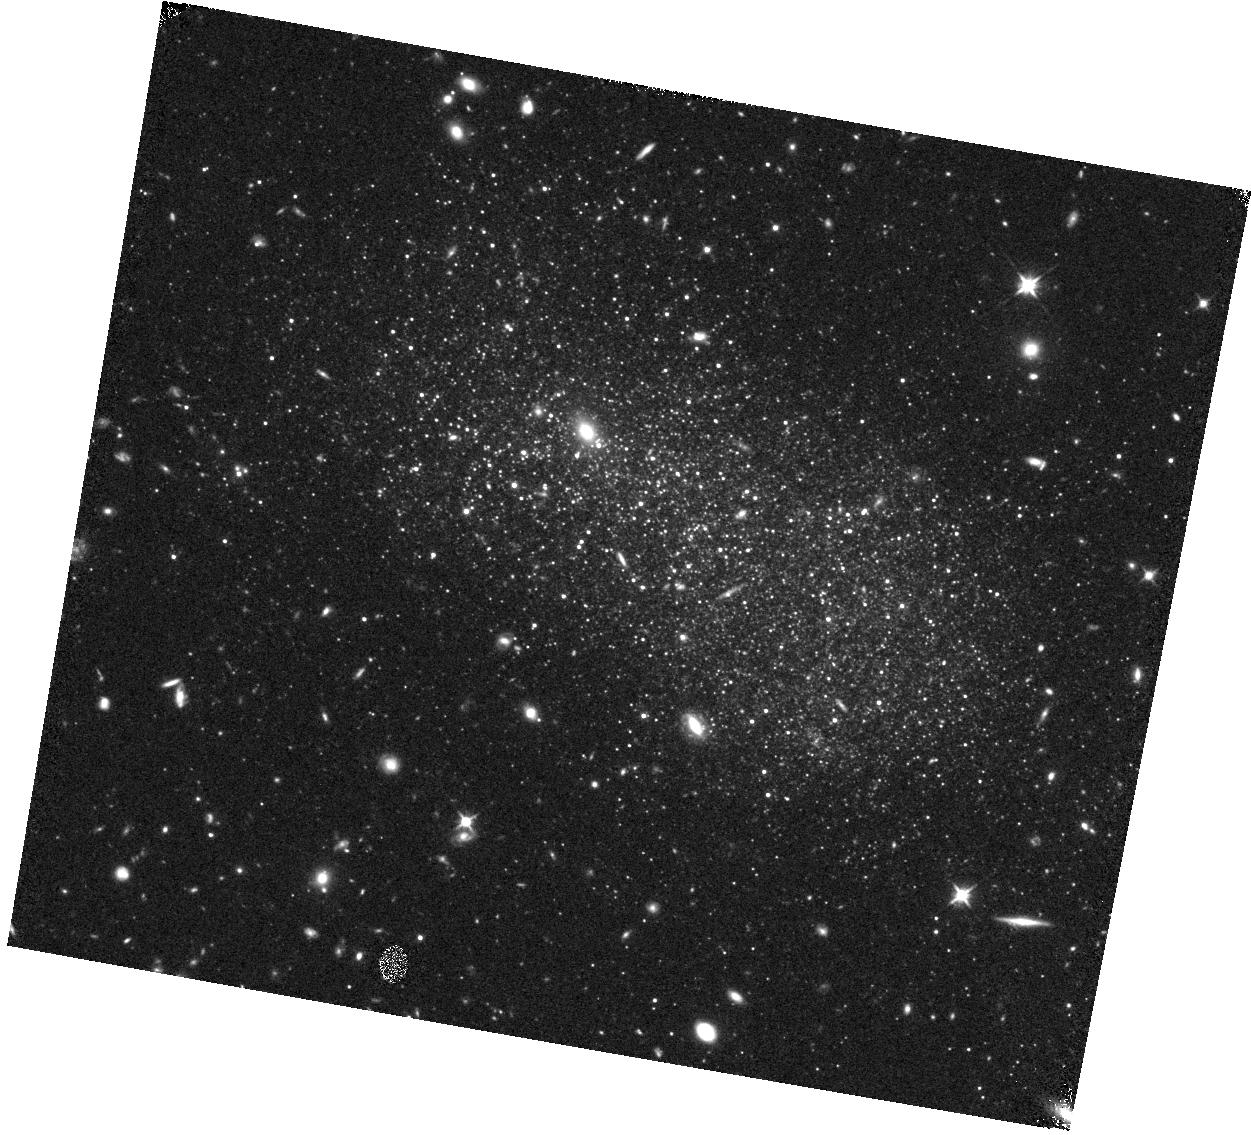
Target: F575-3. Instrument: WFC3/IR. Filter: F110W. Exposure: 22 min. Observation ID: hst_15427_04_wfc3_ir_f110w_idr504

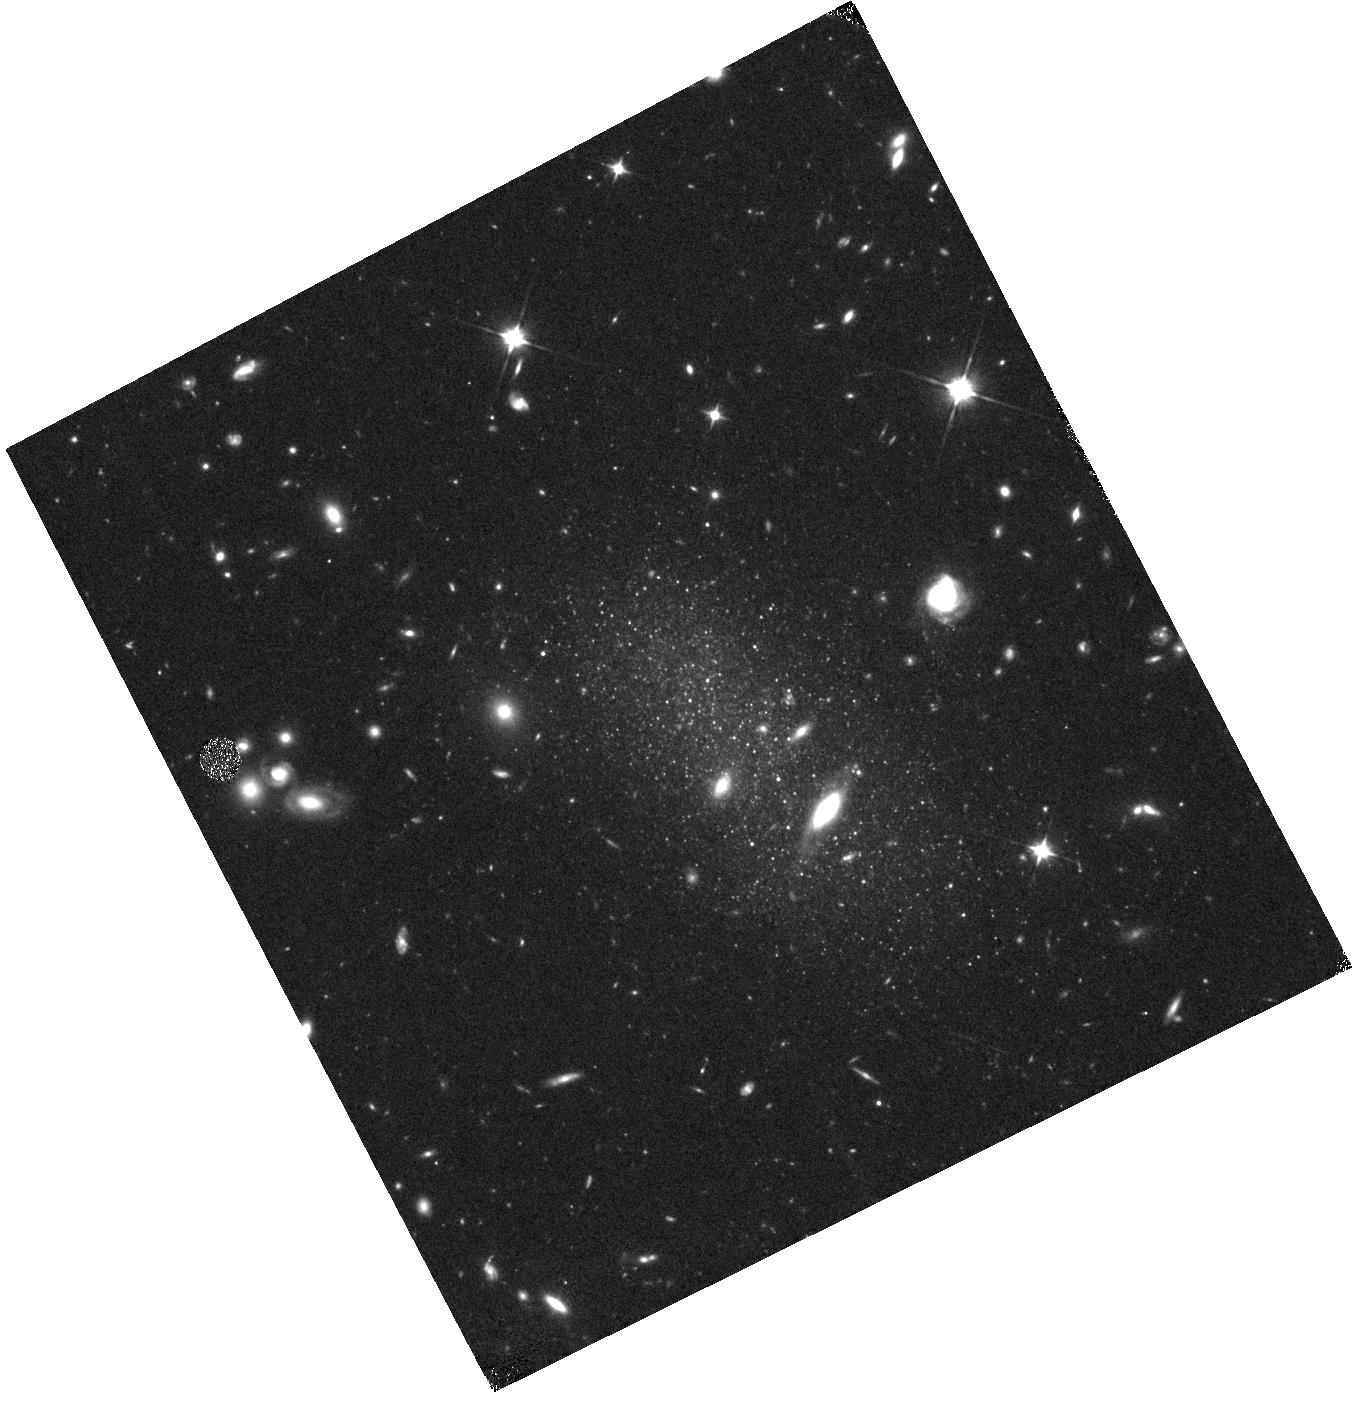
Target: F615-1. Instrument: WFC3/IR. Filter: F110W. Exposure: 22 min. Observation ID: hst_15427_07_wfc3_ir_f110w_idr507

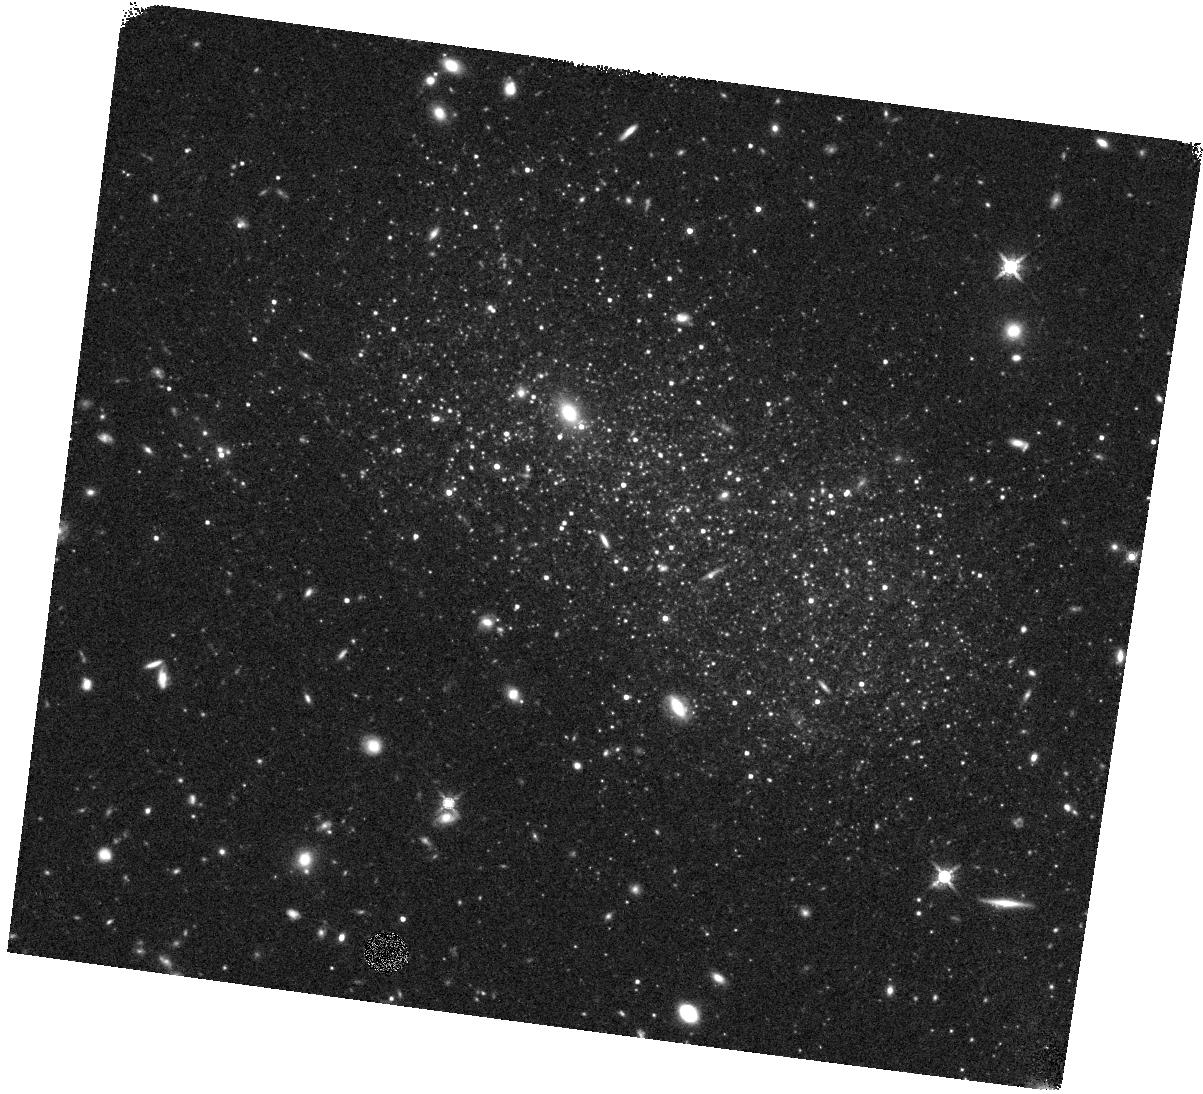
Target: F575-3. Instrument: WFC3/IR. Filter: F160W. Exposure: 23 min. Observation ID: hst_15427_03_wfc3_ir_f160w_idr503

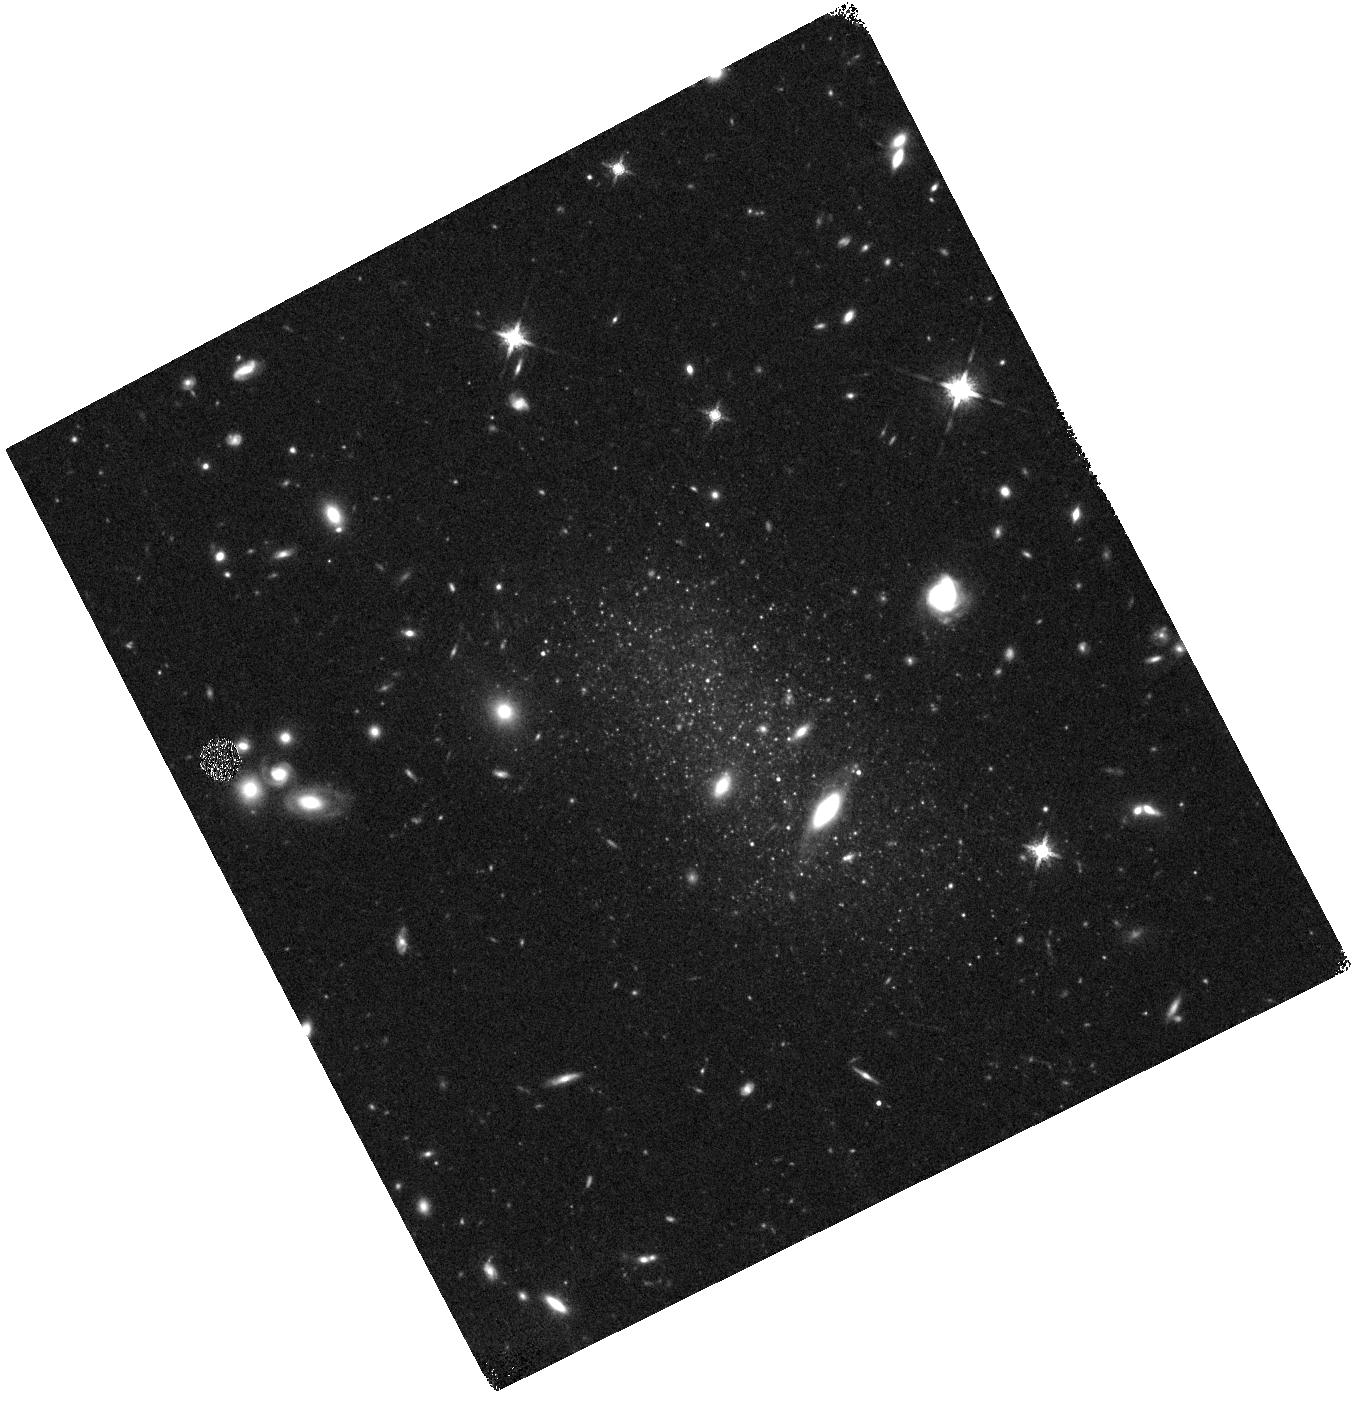
Target: F615-1. Instrument: WFC3/IR. Filter: F160W. Exposure: 23 min. Observation ID: hst_15427_07_wfc3_ir_f160w_idr507

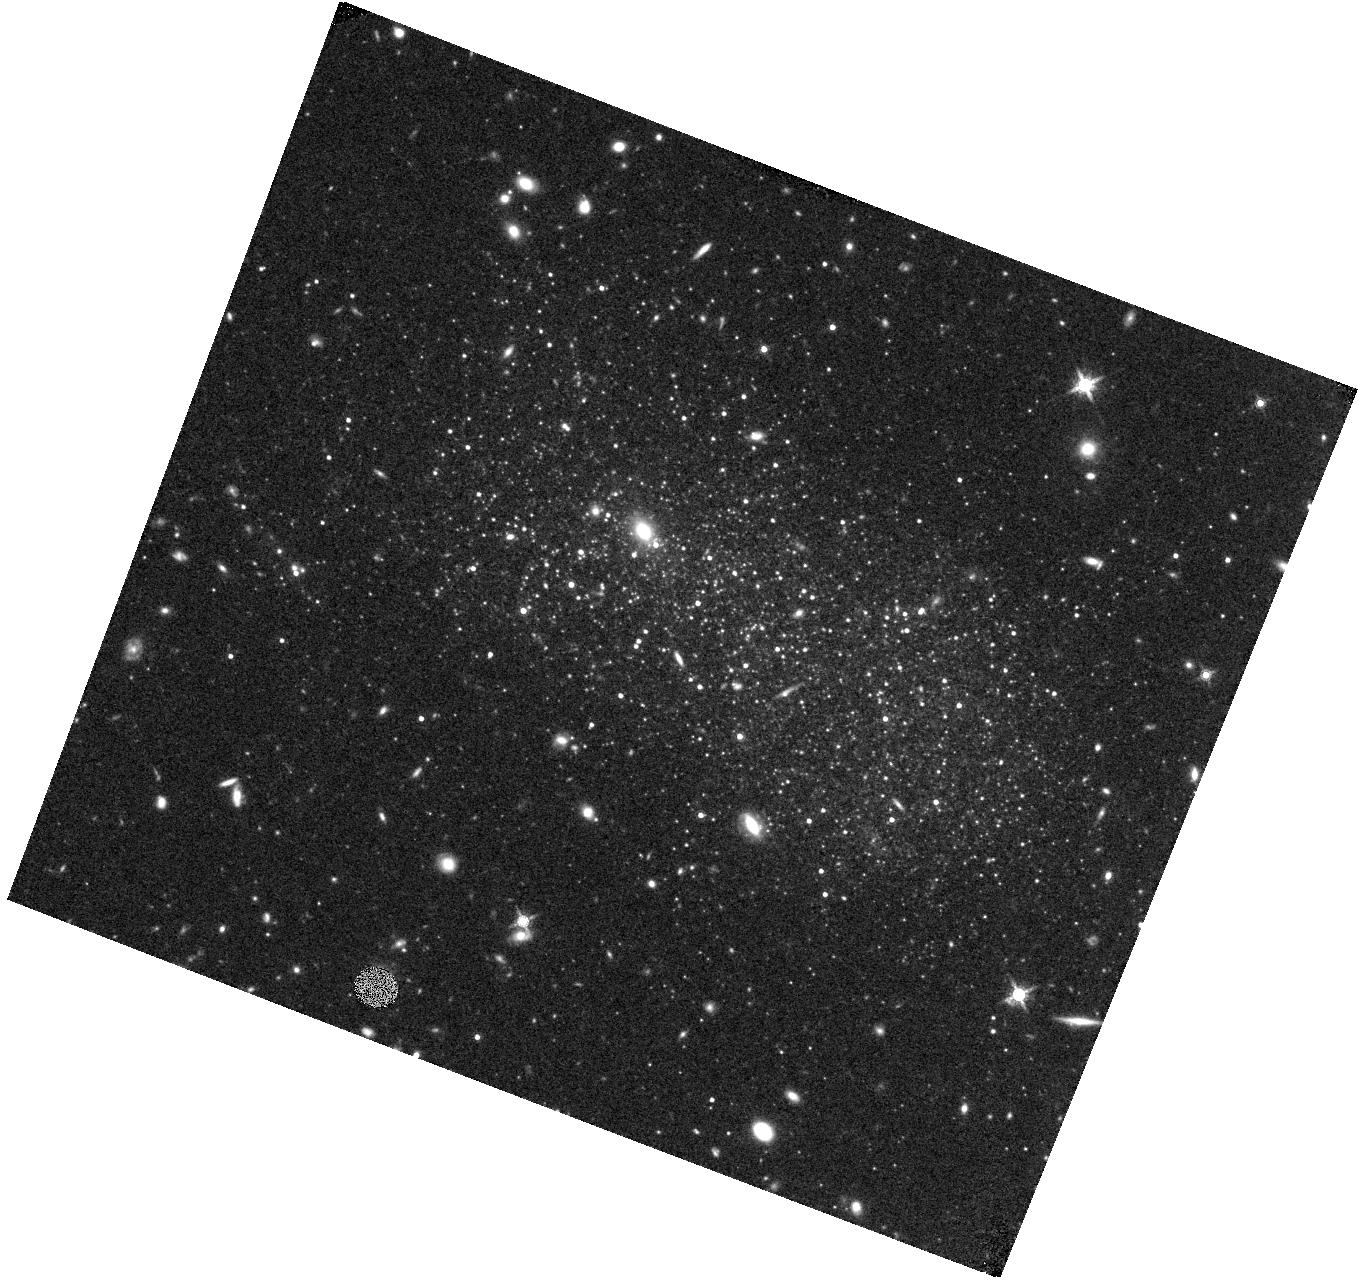
Target: F575-3. Instrument: WFC3/IR. Filter: F160W. Exposure: 23 min. Observation ID: hst_15427_01_wfc3_ir_f160w_idr501

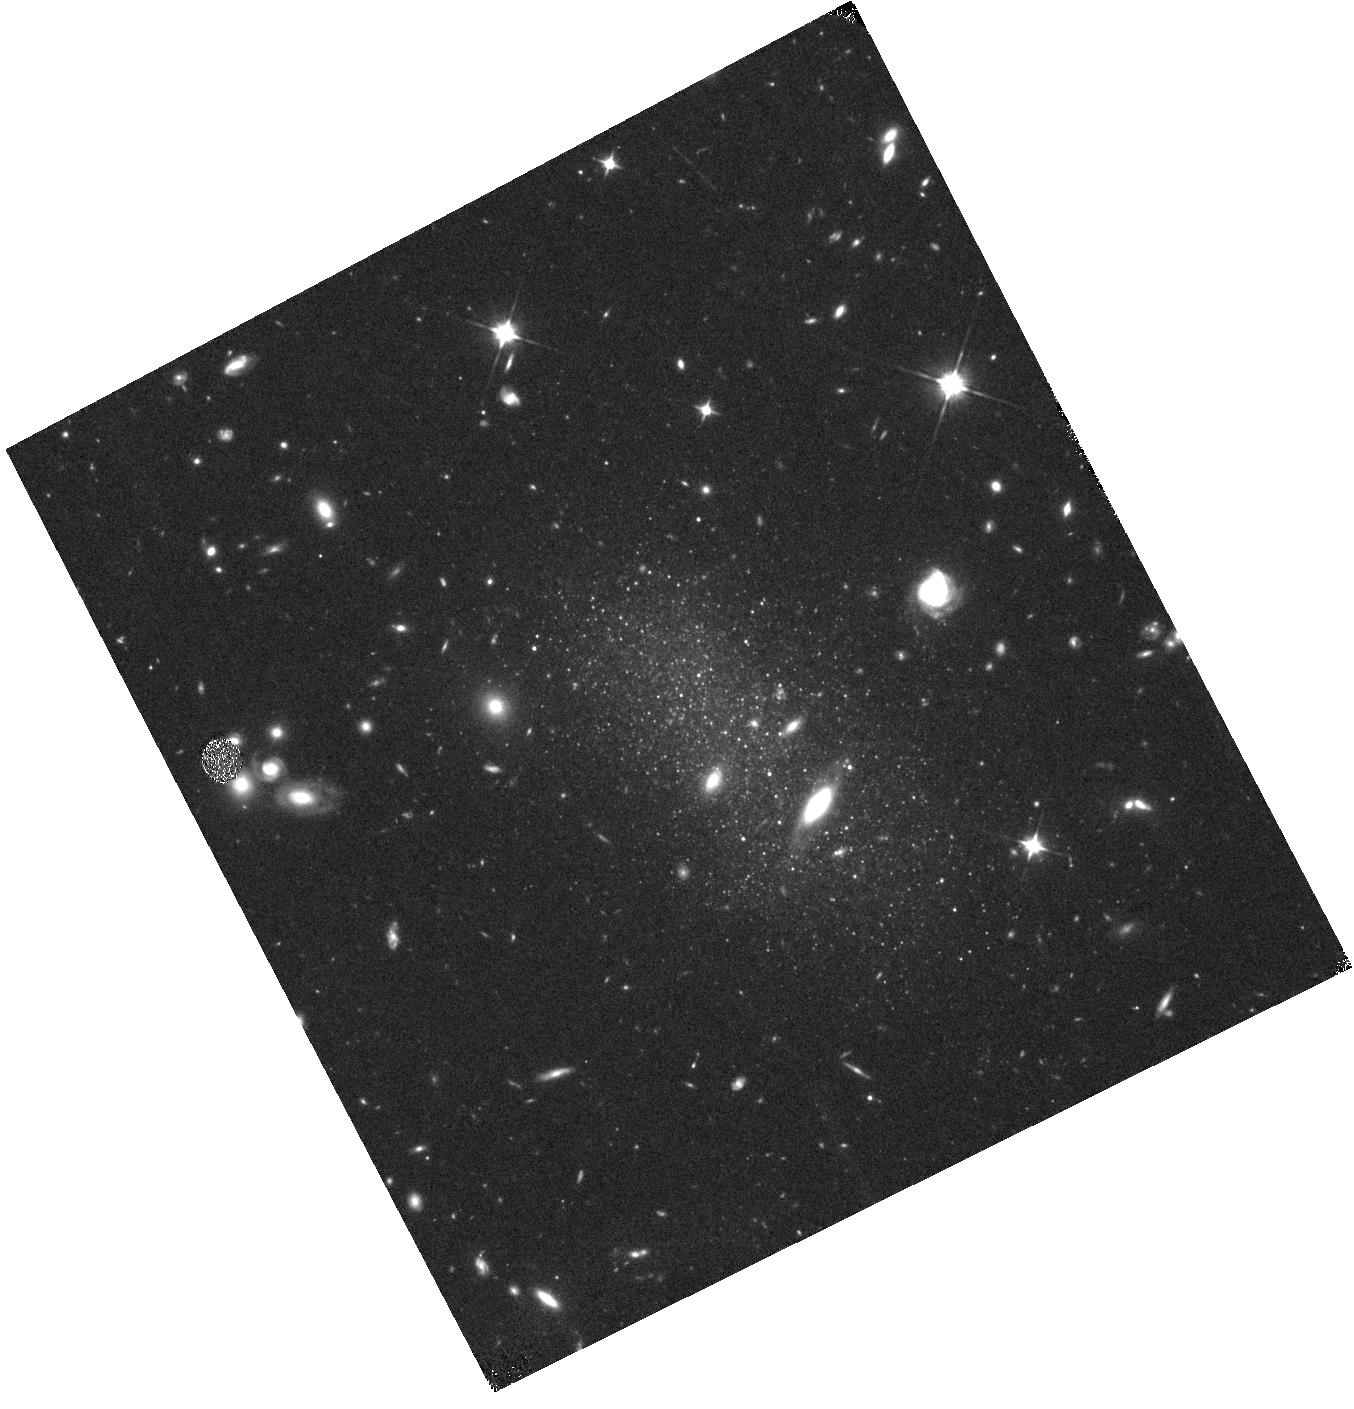
Target: F615-1. Instrument: WFC3/IR. Filter: F110W. Exposure: 22 min. Observation ID: hst_15427_06_wfc3_ir_f110w_idr506

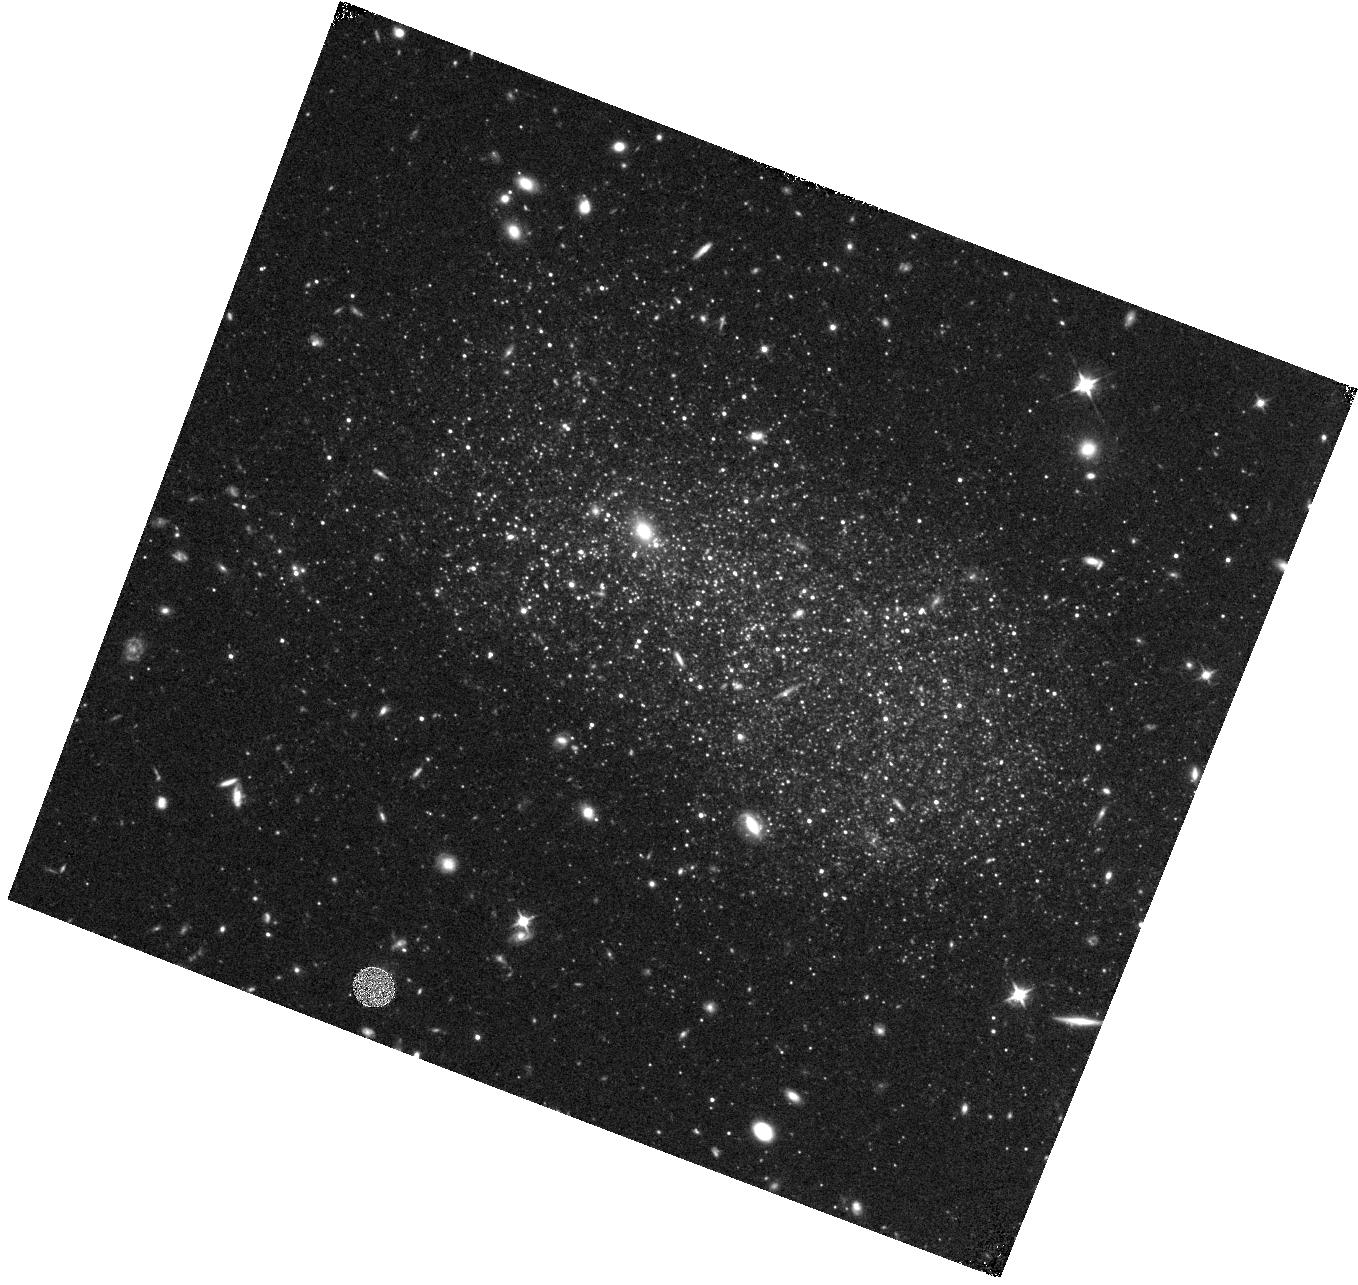
Target: F575-3. Instrument: WFC3/IR. Filter: F110W. Exposure: 22 min. Observation ID: hst_15427_01_wfc3_ir_f110w_idr501

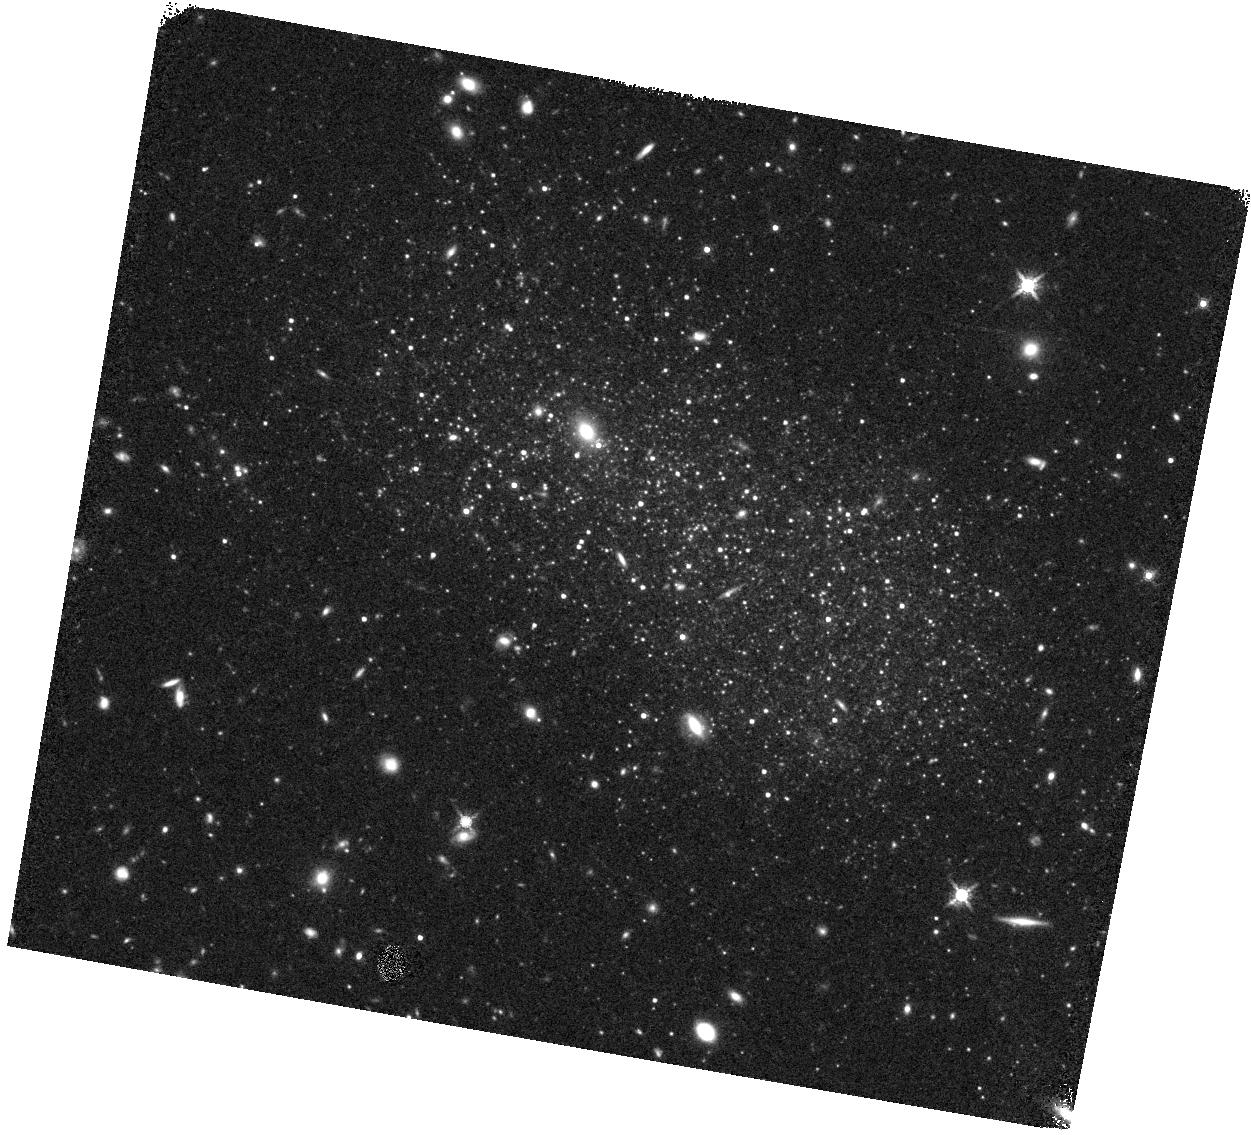
Target: F575-3. Instrument: WFC3/IR. Filter: F160W. Exposure: 23 min. Observation ID: hst_15427_04_wfc3_ir_f160w_idr504

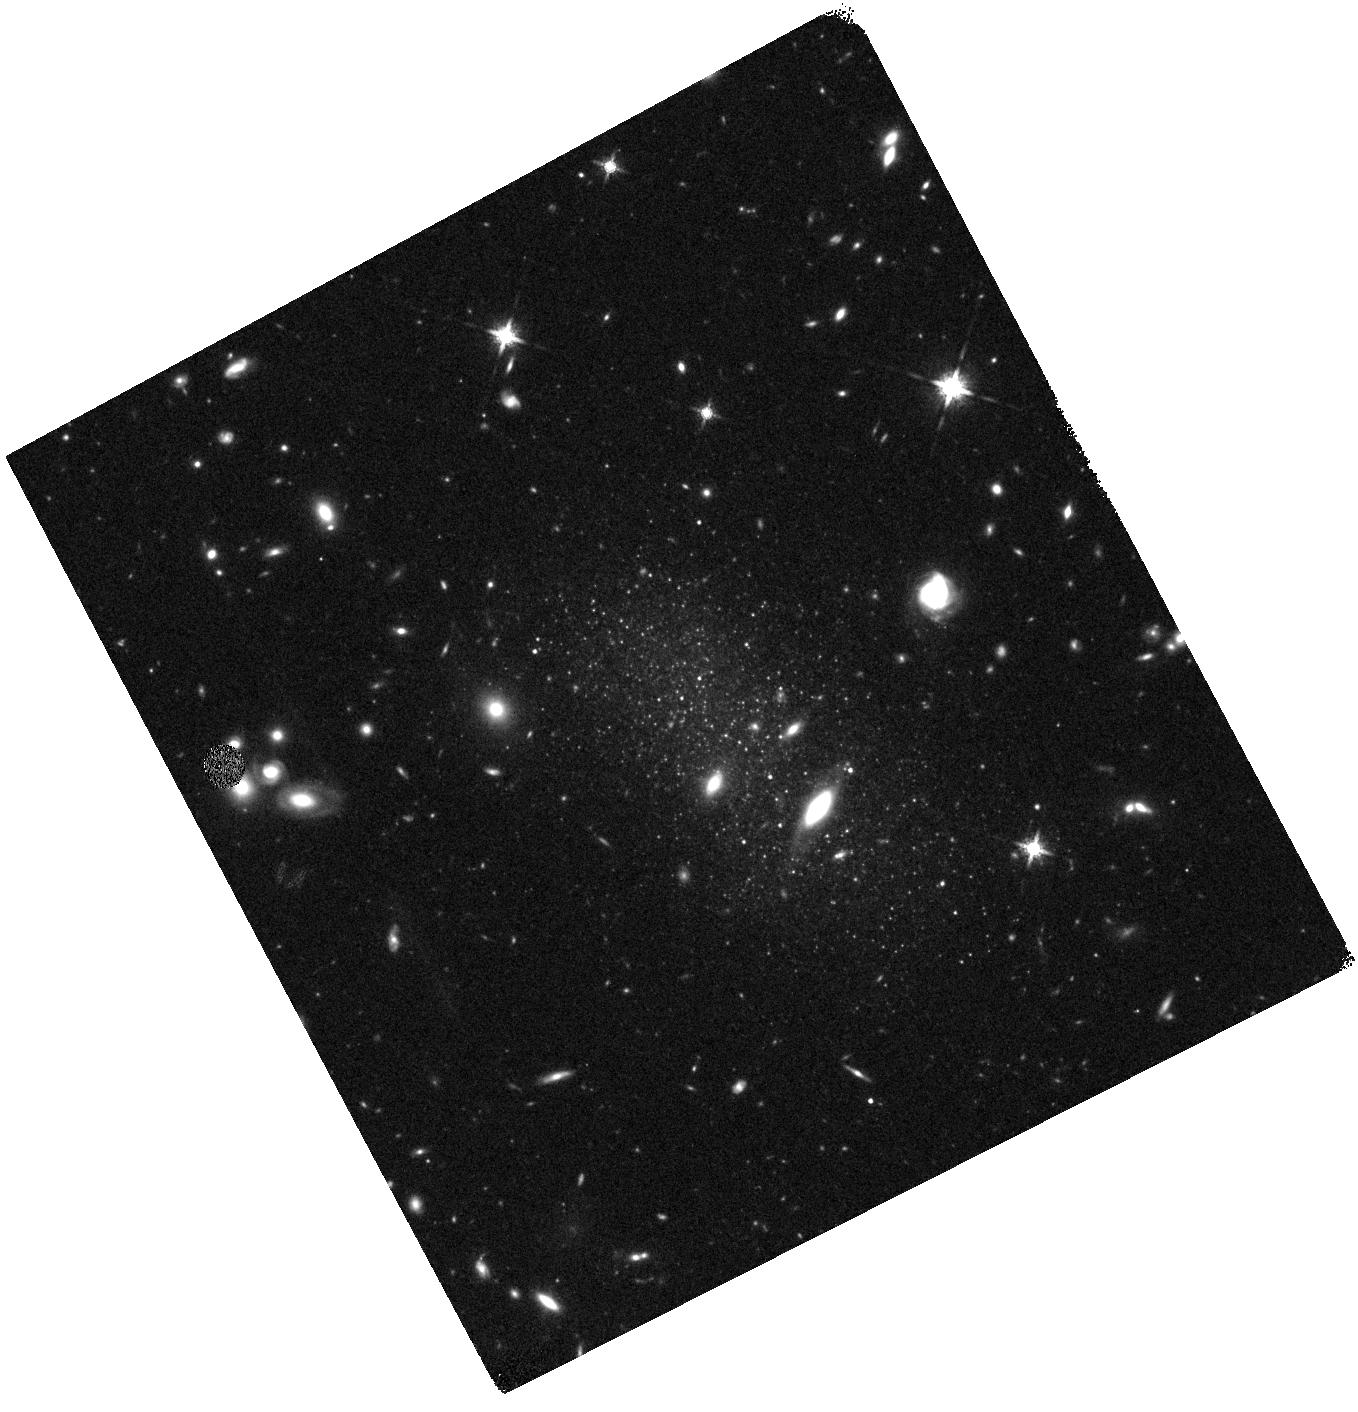
Target: F615-1. Instrument: WFC3/IR. Filter: F160W. Exposure: 23 min. Observation ID: hst_15427_05_wfc3_ir_f160w_idr505

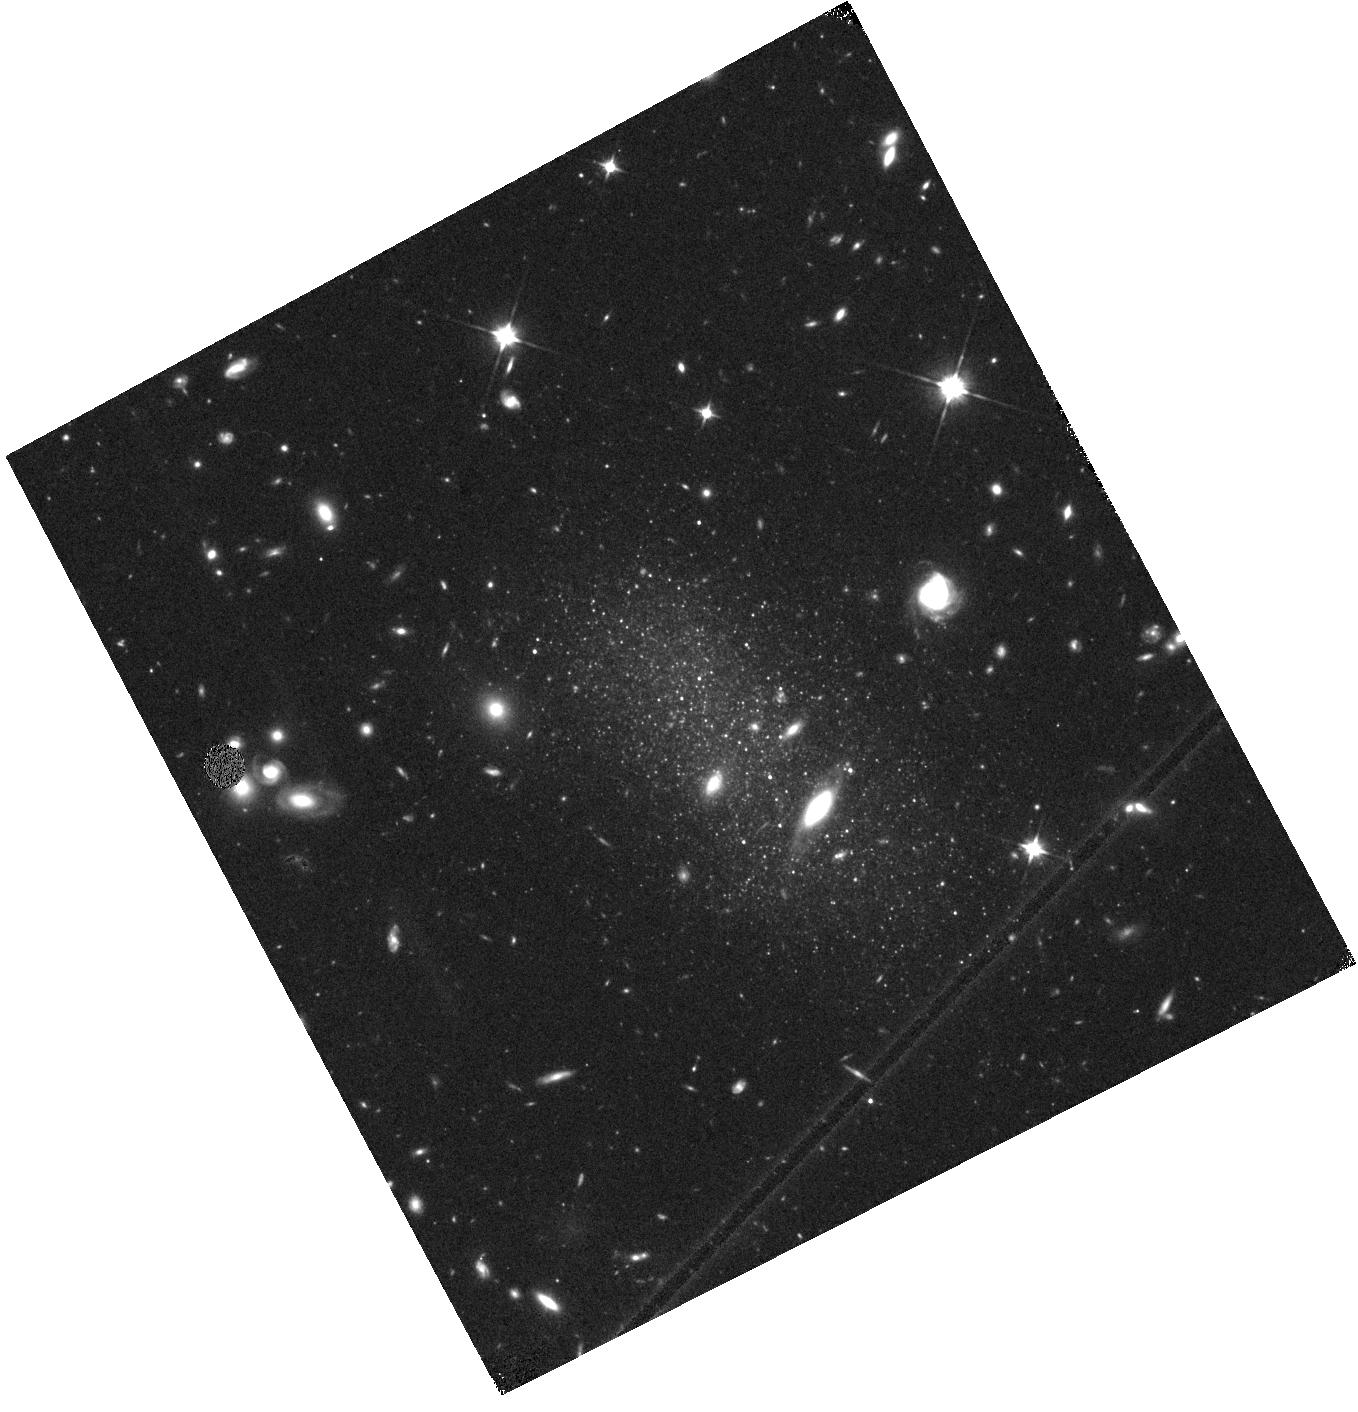
Target: F615-1. Instrument: WFC3/IR. Filter: F110W. Exposure: 22 min. Observation ID: hst_15427_05_wfc3_ir_f110w_idr505

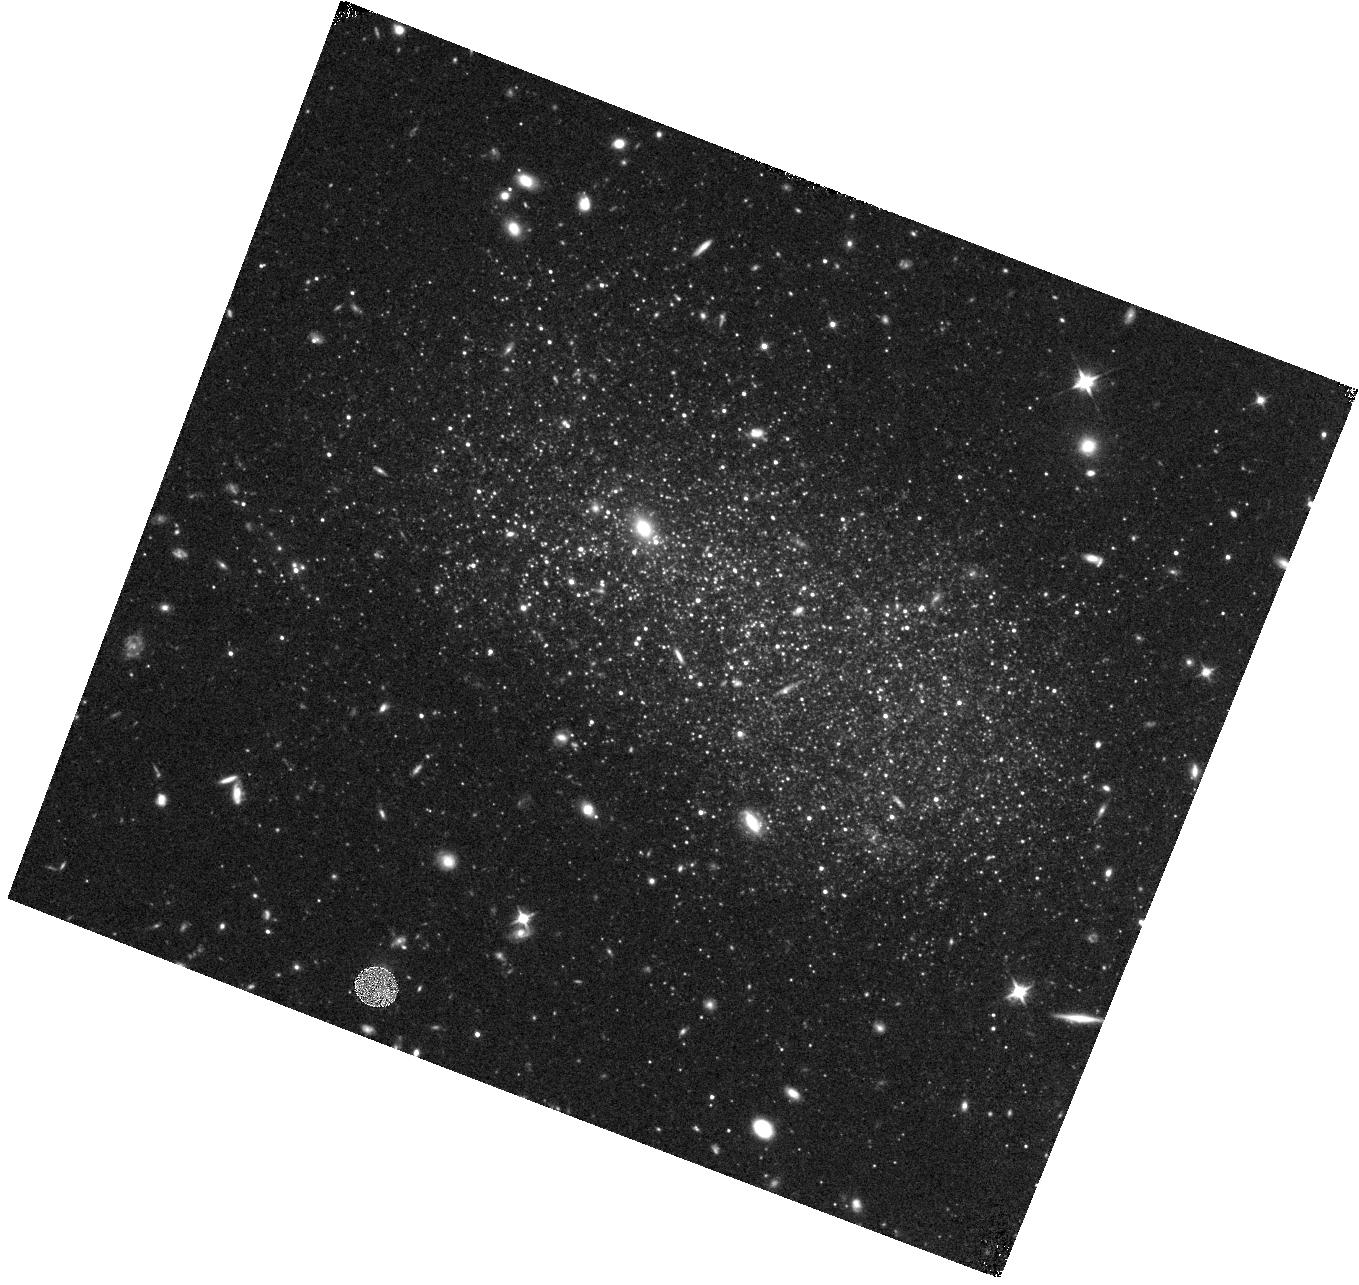
Target: F575-3. Instrument: WFC3/IR. Filter: F110W. Exposure: 22 min. Observation ID: hst_15427_02_wfc3_ir_f110w_idr502

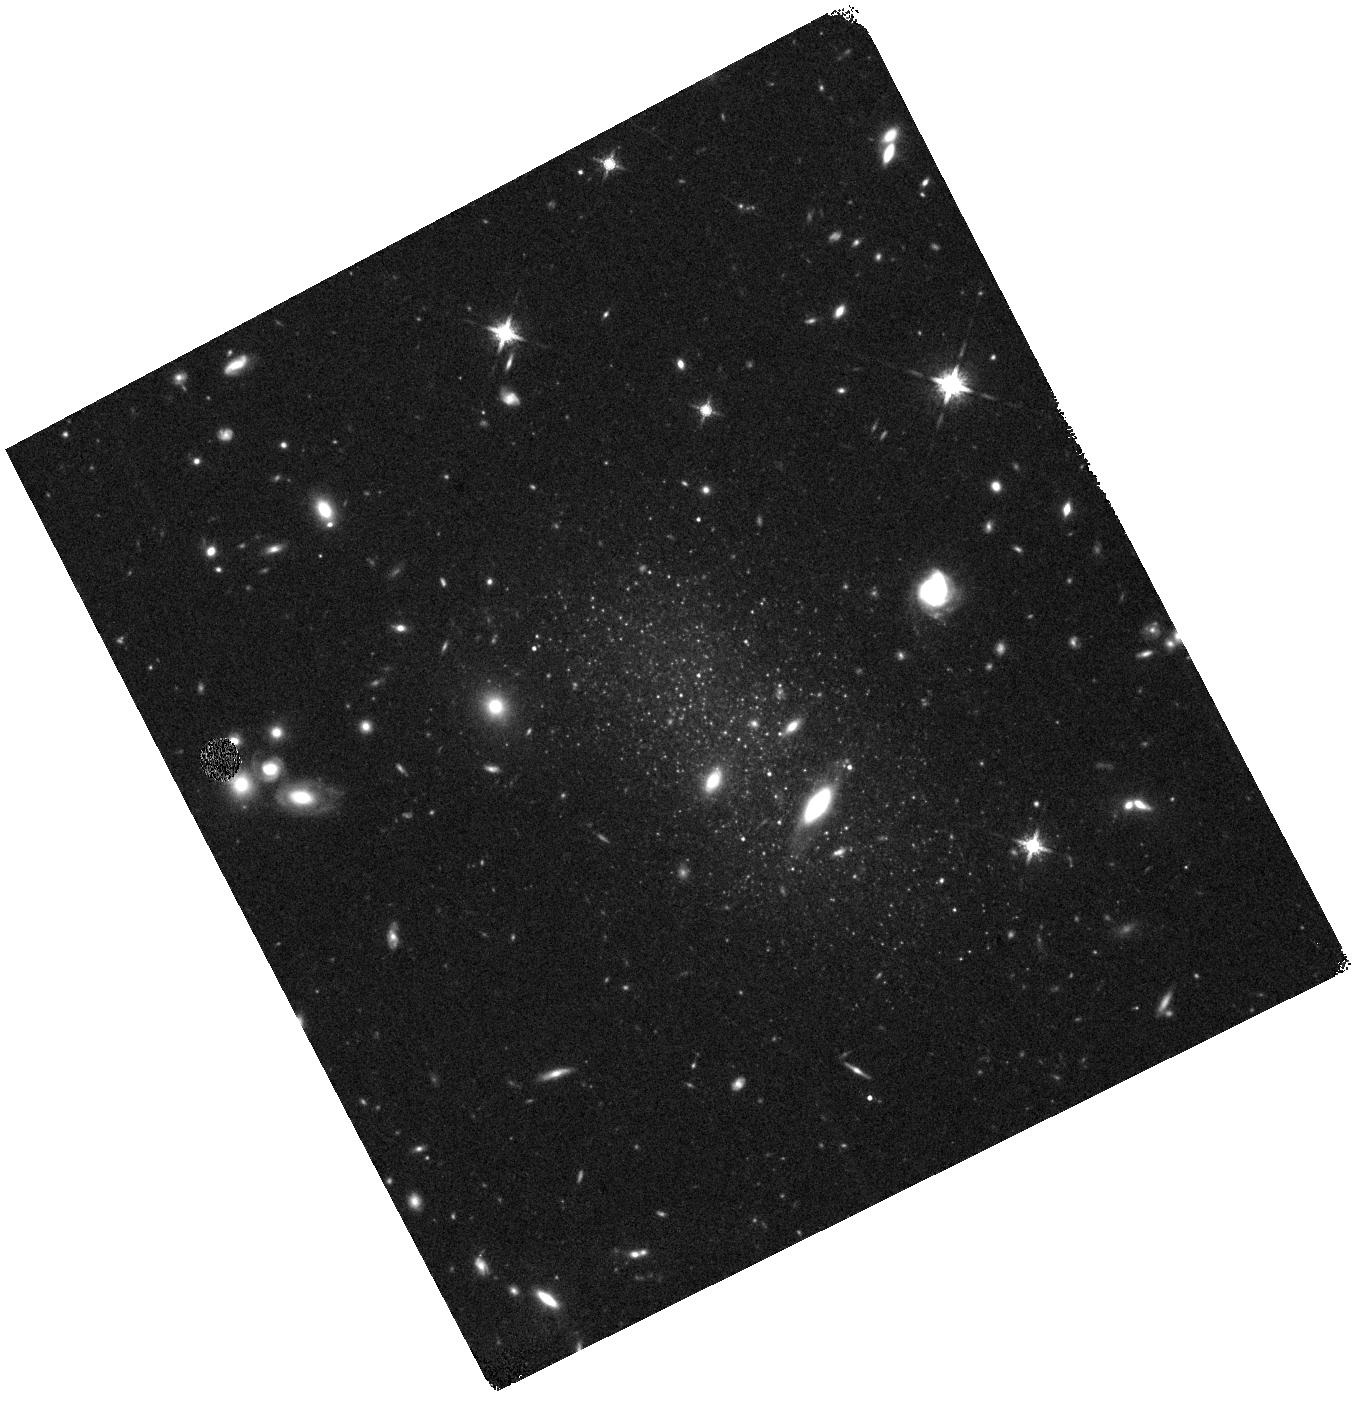
Target: F615-1. Instrument: WFC3/IR. Filter: F160W. Exposure: 23 min. Observation ID: hst_15427_06_wfc3_ir_f160w_idr506

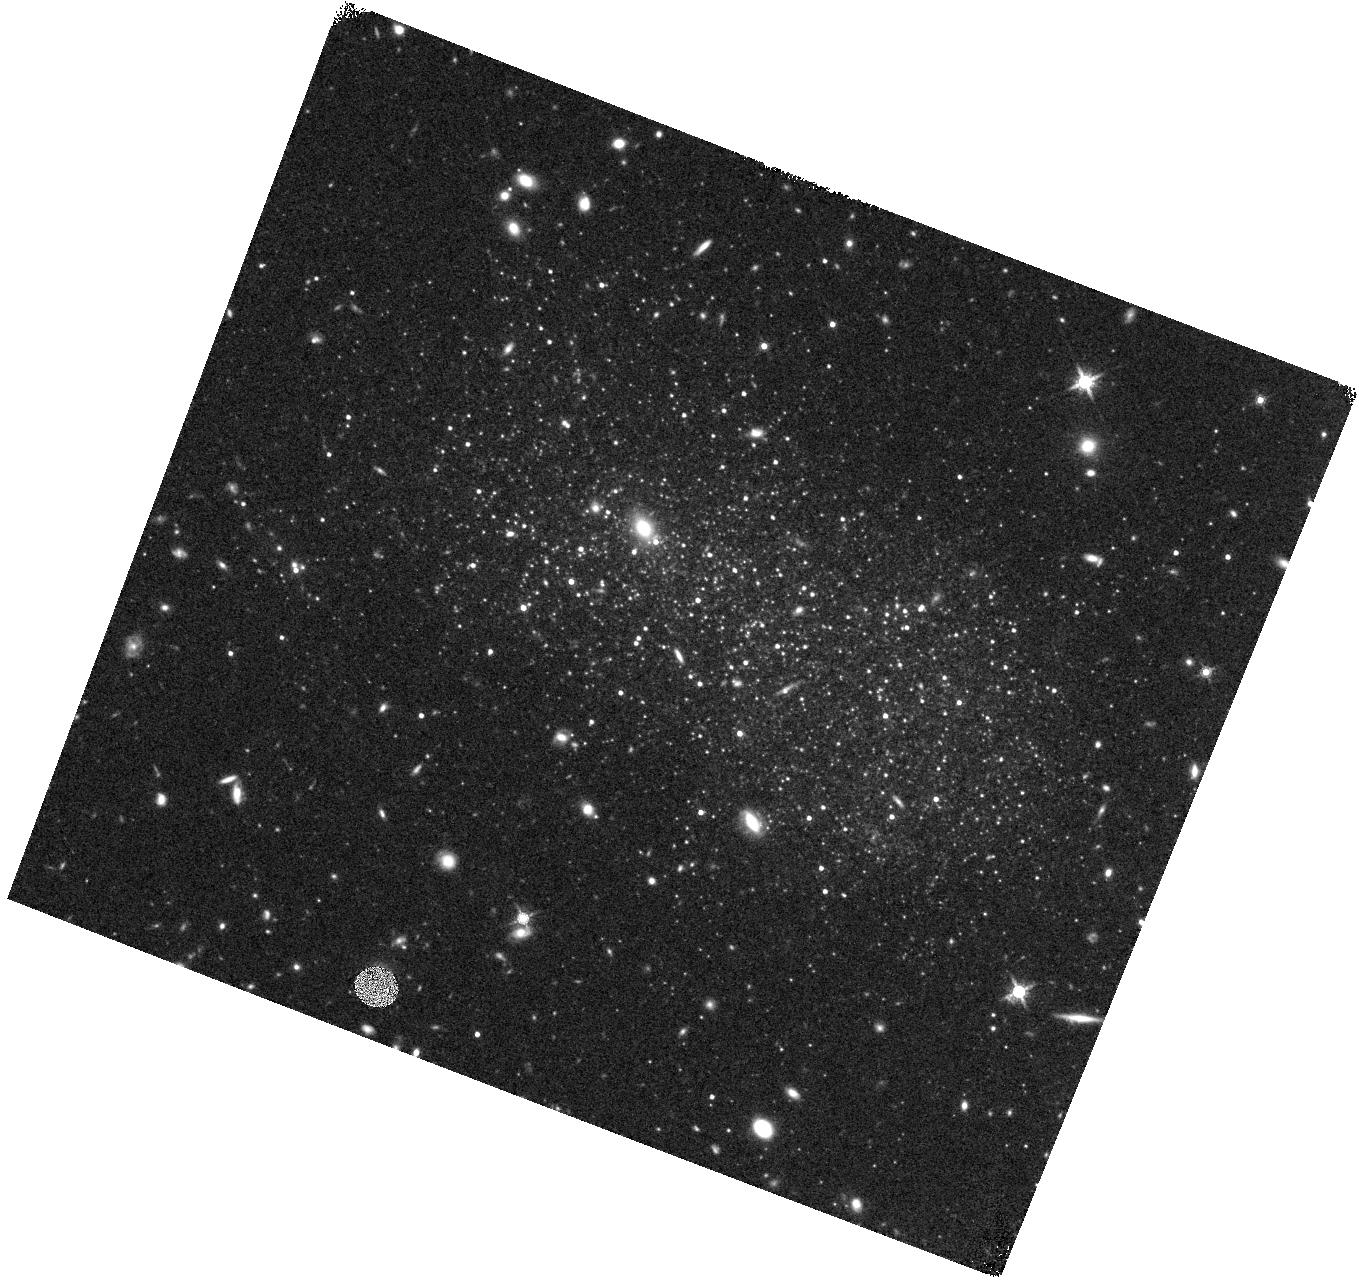
Target: F575-3. Instrument: WFC3/IR. Filter: F160W. Exposure: 23 min. Observation ID: hst_15427_02_wfc3_ir_f160w_idr502

Exploring the Nature of Dark Matter Through Near-IR CMDs of LSB Galaxies (PI: Schombert, James M.)

The coupling between mass and light (i.e., M/L) is critical to understanding the behavior of dark matter in galaxies, the process of galaxy formation in the LCDM paradigm and cosmology. Our program to understand the missing mass problem in rotating galaxies is highly dependent on using a proper M/L to convert near-IR luminosities into stellar masses (where the baryonic mass of a disk galaxy is primary HI gas mass plus stellar mass). The recently discovered radial acceleration relation (RAR) for disk galaxies correlates the baryonic acceleration with the acceleration due to the total mass (i.e., dark matter). This is the first new scaling relation related to dark matter in over a decade, but depends critically on the value of M/L extracted from population models. This proposal is to measure the near-IR M/L directly in two calibrating galaxies, the LSB dwarfs F575-3 and F615-1, by obtaining a F110W-F160W CMD. The greatest uncertainty in our current stellar population models is the contribution from AGB stars in the low metallicity environment typical to LSB galaxies. These observations will allow us to map, and count, the AGB population (M_F160W > -5). This will also allow us a peek into the star formation history of LSB galaxies between 2 and 8 Gyrs (complimenting H-alpha and UV measurements of the current SFR). These observations are timely in that we have been awarded Director's Discretionary time on Spitzer to complete a full range of imaging from GALEX to Spitzer. The Spitzer data are critical to measuring the near-IR luminosity of galaxies, but lacks the resolution to provide any information about the stars that generate it.